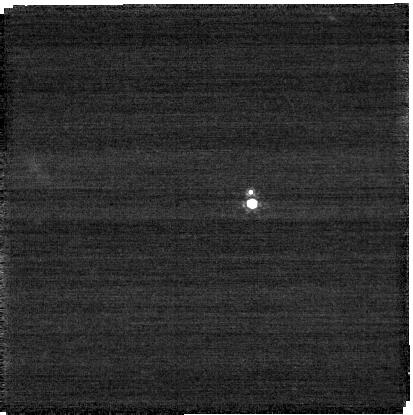
Target: Lempo
Instrument: NIRCAM
Filter: F210M
Exposure: 4 min
Observation ID: jw06064-o005_t005_nircam_clear-f210m-sub400p

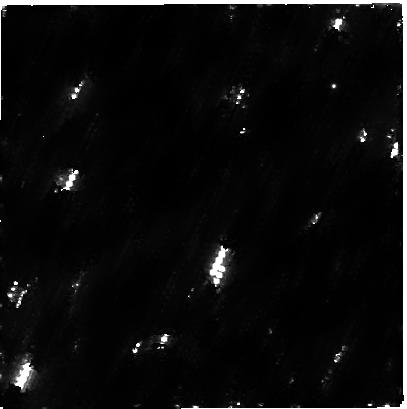
Target: Quaoar
Instrument: NIRCAM
Filter: F300M
Exposure: 54 min
Observation ID: jw06064-o001_t001_nircam_clear-f300m-sub400p

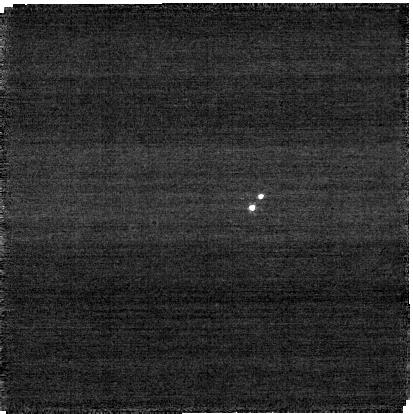
Target: Teharonhiawako
Instrument: NIRCAM
Filter: F115W
Exposure: 5 min
Observation ID: jw06064-o006_t006_nircam_clear-f115w-sub400p

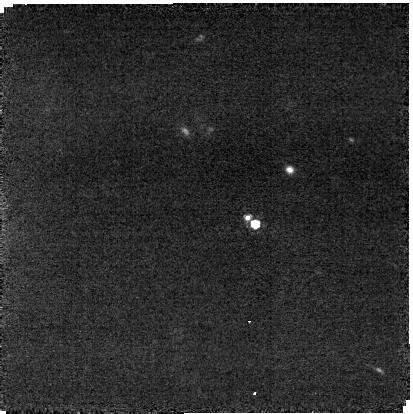
Target: Manwe
Instrument: NIRCAM
Filter: F210M
Exposure: 37 min
Observation ID: jw06064-o002_t002_nircam_clear-f210m-sub400p

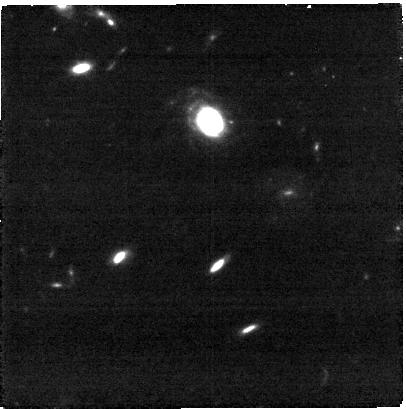
Target: 2006BR284
Instrument: NIRCAM
Filter: F300M
Exposure: 20 min
Observation ID: jw06064-o004_t004_nircam_clear-f300m-sub400p

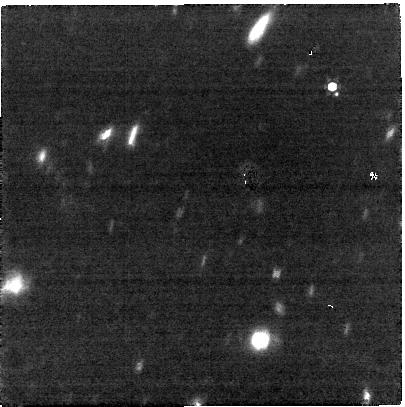
Target: Eris
Instrument: NIRCAM
Filter: F360M
Exposure: 27 min
Observation ID: jw06064-o011_t009_nircam_clear-f360m-sub400p

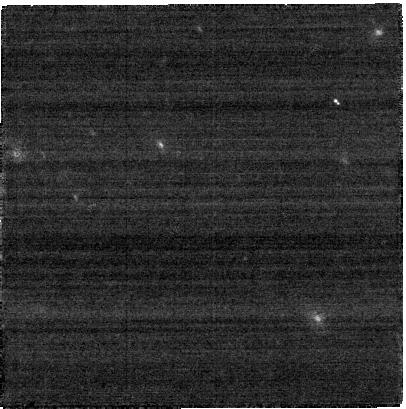
Target: 2004PB108
Instrument: NIRCAM
Filter: F250M
Exposure: 4 min
Observation ID: jw06064-o008_t008_nircam_clear-f250m-sub400p

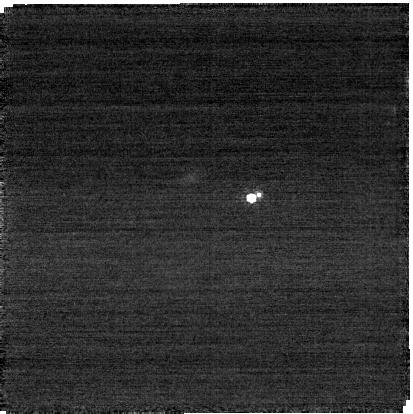
Target: Orcus
Instrument: NIRCAM
Filter: F210M
Exposure: 3 min
Observation ID: jw06064-o003_t003_nircam_clear-f210m-sub400p

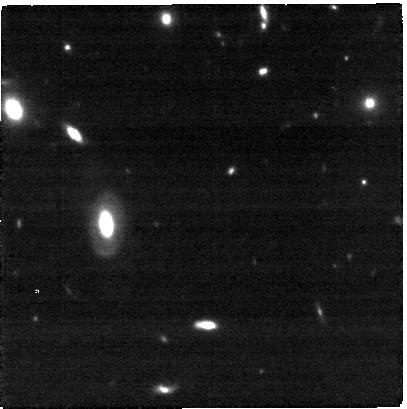
Target: 2003QY90
Instrument: NIRCAM
Filter: F300M
Exposure: 11 min
Observation ID: jw06064-o007_t007_nircam_clear-f300m-sub400p

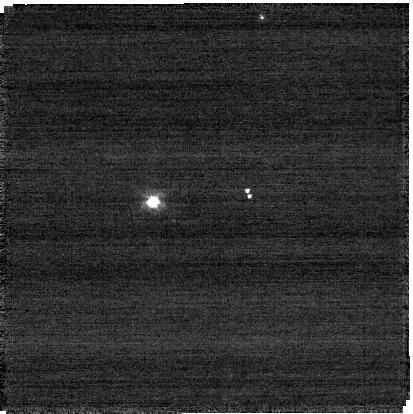
Target: ALTJIRA
Instrument: NIRCAM
Filter: F115W
Exposure: 2 min
Observation ID: jw06064-o010_t010_nircam_clear-f115w-sub400p

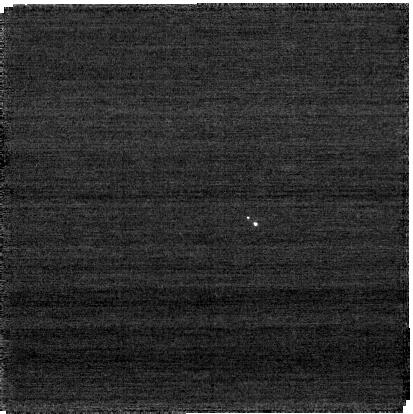
Target: Manwe
Instrument: NIRCAM
Filter: F070W
Exposure: 4 min
Observation ID: jw06064-o002_t002_nircam_clear-f070w-sub400p

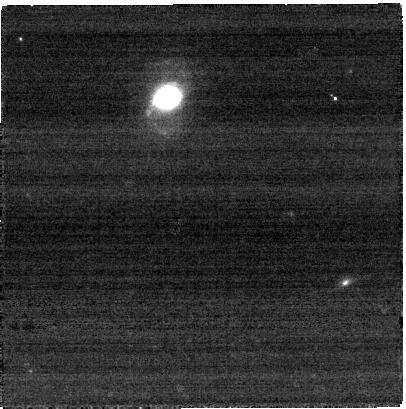
Target: Manwe
Instrument: NIRCAM
Filter: F250M
Exposure: 4 min
Observation ID: jw06064-o002_t002_nircam_clear-f250m-sub400p

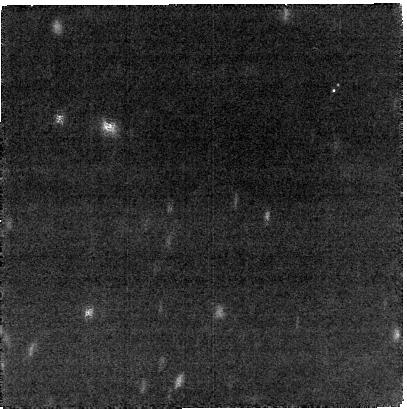
Target: Teharonhiawako
Instrument: NIRCAM
Filter: F300M
Exposure: 14 min
Observation ID: jw06064-o006_t006_nircam_clear-f300m-sub400p

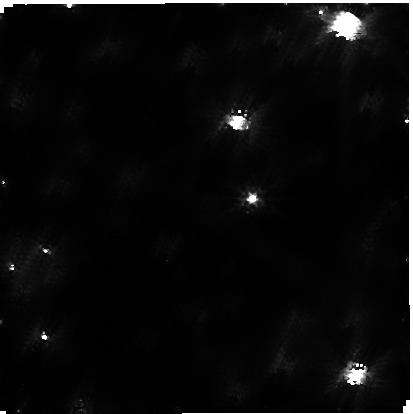
Target: Quaoar
Instrument: NIRCAM
Filter: F115W
Exposure: 14 min
Observation ID: jw06064-o001_t001_nircam_clear-f115w-sub400p

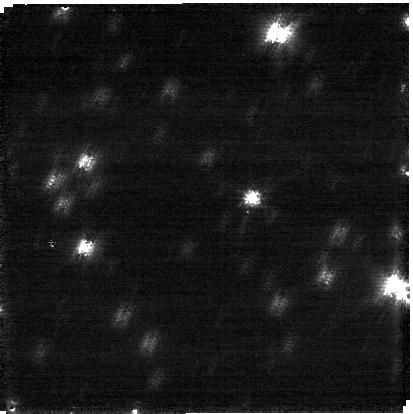
Target: Quaoar
Instrument: NIRCAM
Filter: F070W
Exposure: 4 min
Observation ID: jw06064-o001_t001_nircam_clear-f070w-sub400p

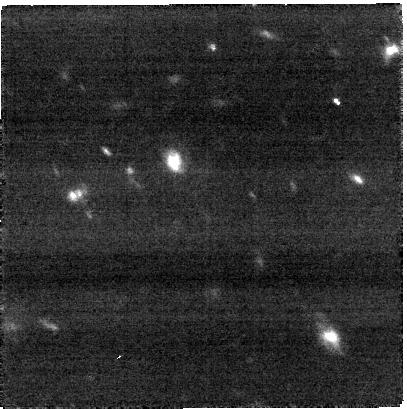
Target: 2004PB108
Instrument: NIRCAM
Filter: F360M
Exposure: 11 min
Observation ID: jw06064-o008_t008_nircam_clear-f360m-sub400p

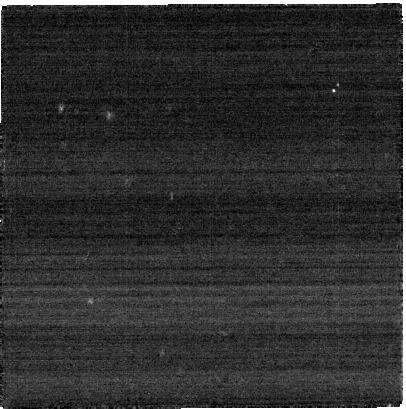
Target: Teharonhiawako
Instrument: NIRCAM
Filter: F250M
Exposure: 2 min
Observation ID: jw06064-o006_t006_nircam_clear-f250m-sub400p

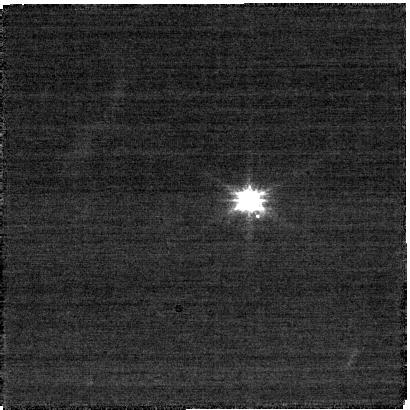
Target: Eris
Instrument: NIRCAM
Filter: F070W
Exposure: 14 min
Observation ID: jw06064-o011_t009_nircam_clear-f070w-sub400p

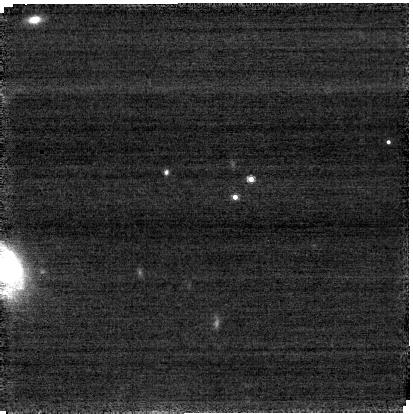
Target: 2006BR284
Instrument: NIRCAM
Filter: F210M
Exposure: 20 min
Observation ID: jw06064-o004_t004_nircam_clear-f210m-sub400p

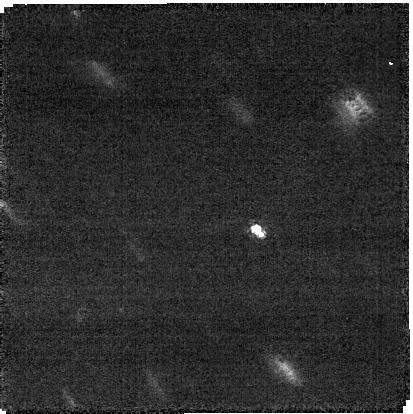
Target: 2004PB108
Instrument: NIRCAM
Filter: F210M
Exposure: 34 min
Observation ID: jw06064-o008_t008_nircam_clear-f210m-sub400p

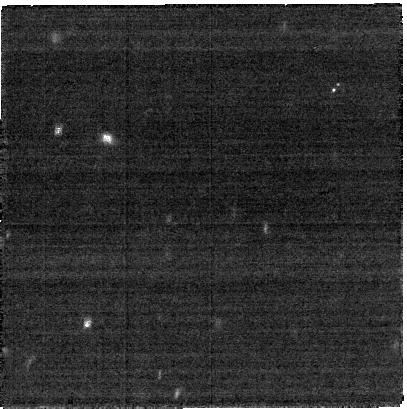
Target: Teharonhiawako
Instrument: NIRCAM
Filter: F360M
Exposure: 5 min
Observation ID: jw06064-o006_t006_nircam_clear-f360m-sub400p

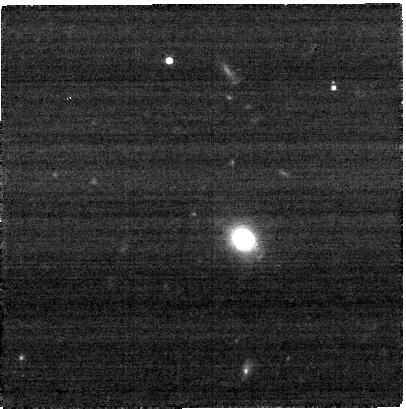
Target: Lempo
Instrument: NIRCAM
Filter: F300M
Exposure: 4 min
Observation ID: jw06064-o005_t005_nircam_clear-f300m-sub400p

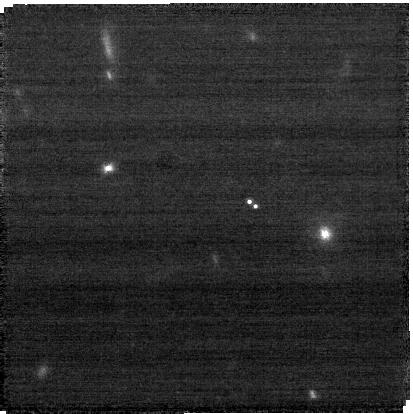
Target: 2003QY90
Instrument: NIRCAM
Filter: F210M
Exposure: 11 min
Observation ID: jw06064-o007_t007_nircam_clear-f210m-sub400p

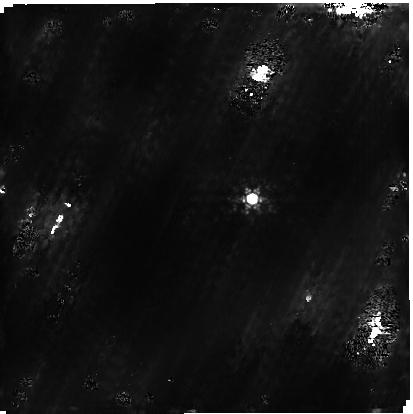
Target: Quaoar
Instrument: NIRCAM
Filter: F210M
Exposure: 54 min
Observation ID: jw06064-o001_t001_nircam_clear-f210m-sub400p

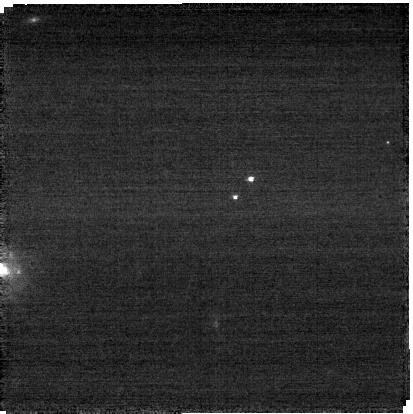
Target: 2006BR284
Instrument: NIRCAM
Filter: F115W
Exposure: 5 min
Observation ID: jw06064-o004_t004_nircam_clear-f115w-sub400p

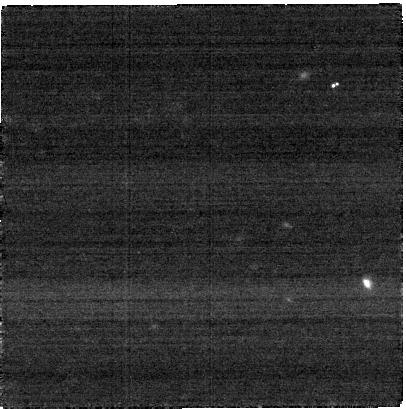
Target: Orcus
Instrument: NIRCAM
Filter: F300M
Exposure: 3 min
Observation ID: jw06064-o003_t003_nircam_clear-f300m-sub400p

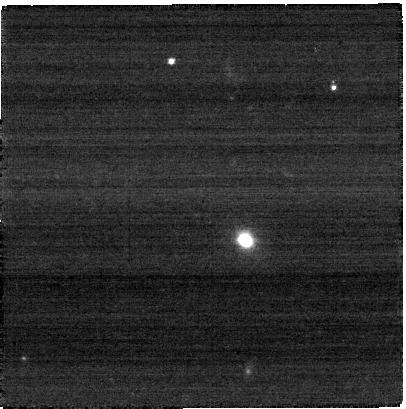
Target: Lempo
Instrument: NIRCAM
Filter: F360M
Exposure: 2 min
Observation ID: jw06064-o005_t005_nircam_clear-f360m-sub400p

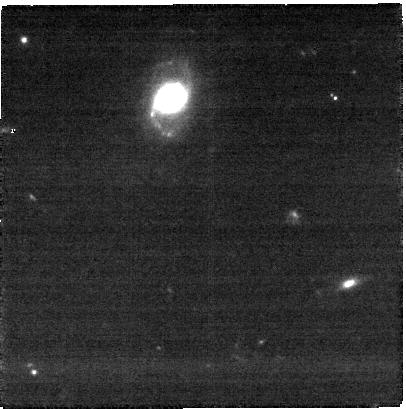
Target: Manwe
Instrument: NIRCAM
Filter: F360M
Exposure: 11 min
Observation ID: jw06064-o002_t002_nircam_clear-f360m-sub400p

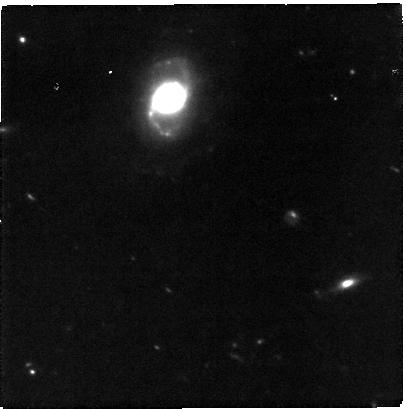
Target: Manwe
Instrument: NIRCAM
Filter: F300M
Exposure: 37 min
Observation ID: jw06064-o002_t002_nircam_clear-f300m-sub400p

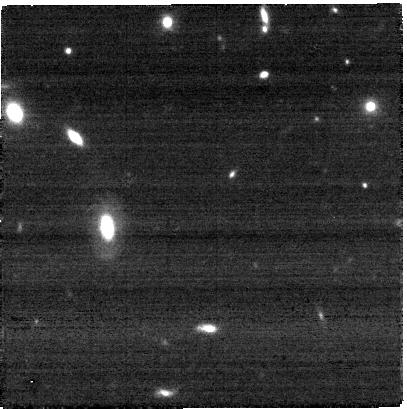
Target: 2003QY90
Instrument: NIRCAM
Filter: F360M
Exposure: 4 min
Observation ID: jw06064-o007_t007_nircam_clear-f360m-sub400p

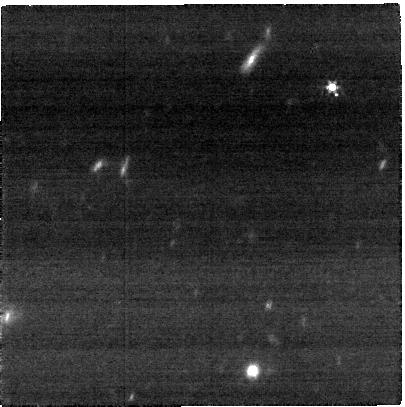
Target: Eris
Instrument: NIRCAM
Filter: F250M
Exposure: 14 min
Observation ID: jw06064-o011_t009_nircam_clear-f250m-sub400p

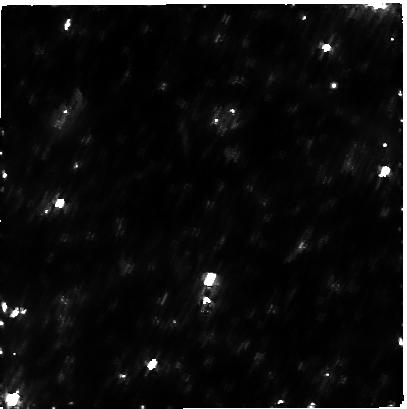
Target: Quaoar
Instrument: NIRCAM
Filter: F360M
Exposure: 14 min
Observation ID: jw06064-o001_t001_nircam_clear-f360m-sub400p

Constraining the dynamical evolution of the outer solar system with trans-Neptunian binaries (PI: de Souza Feliciano, Ana Carolina)

Trans-Neptunian objects (TNOs) are icy remnants of the planetary formation that orbit the Sun in the region beyond Neptune. We propose to resolve a sample of 10 trans-Neptunian binaries (TNBs) of similar and different sizes with tight and wide separations using three sets of NIRCAM filters. The combination of the physical and the compositional properties of the binary systems in our sample could constrain the formation scenario cases due to impact, or streaming instabilit in the early trans-Neptunain region. One portion of our sample is not explained by the current binary formation models since they have similar size (that could be compatible with the streaming instability) but tight separation (as the satellites of the larger TNOs, that could have been formed by impacts). The characterization of the surface composition of both components is crucial to address that matter. Due to their spatial separation, NIRSpec is not suitable for this task. Through the combination of the short and long filters of NIRCAM with the compositional map of the trans-Neptunian region done in the first cycle of JWST, this proposal has potential to constrain proposed formation models and provide an initial input for the expansion of dynamic and evolution theories for some TNBs.